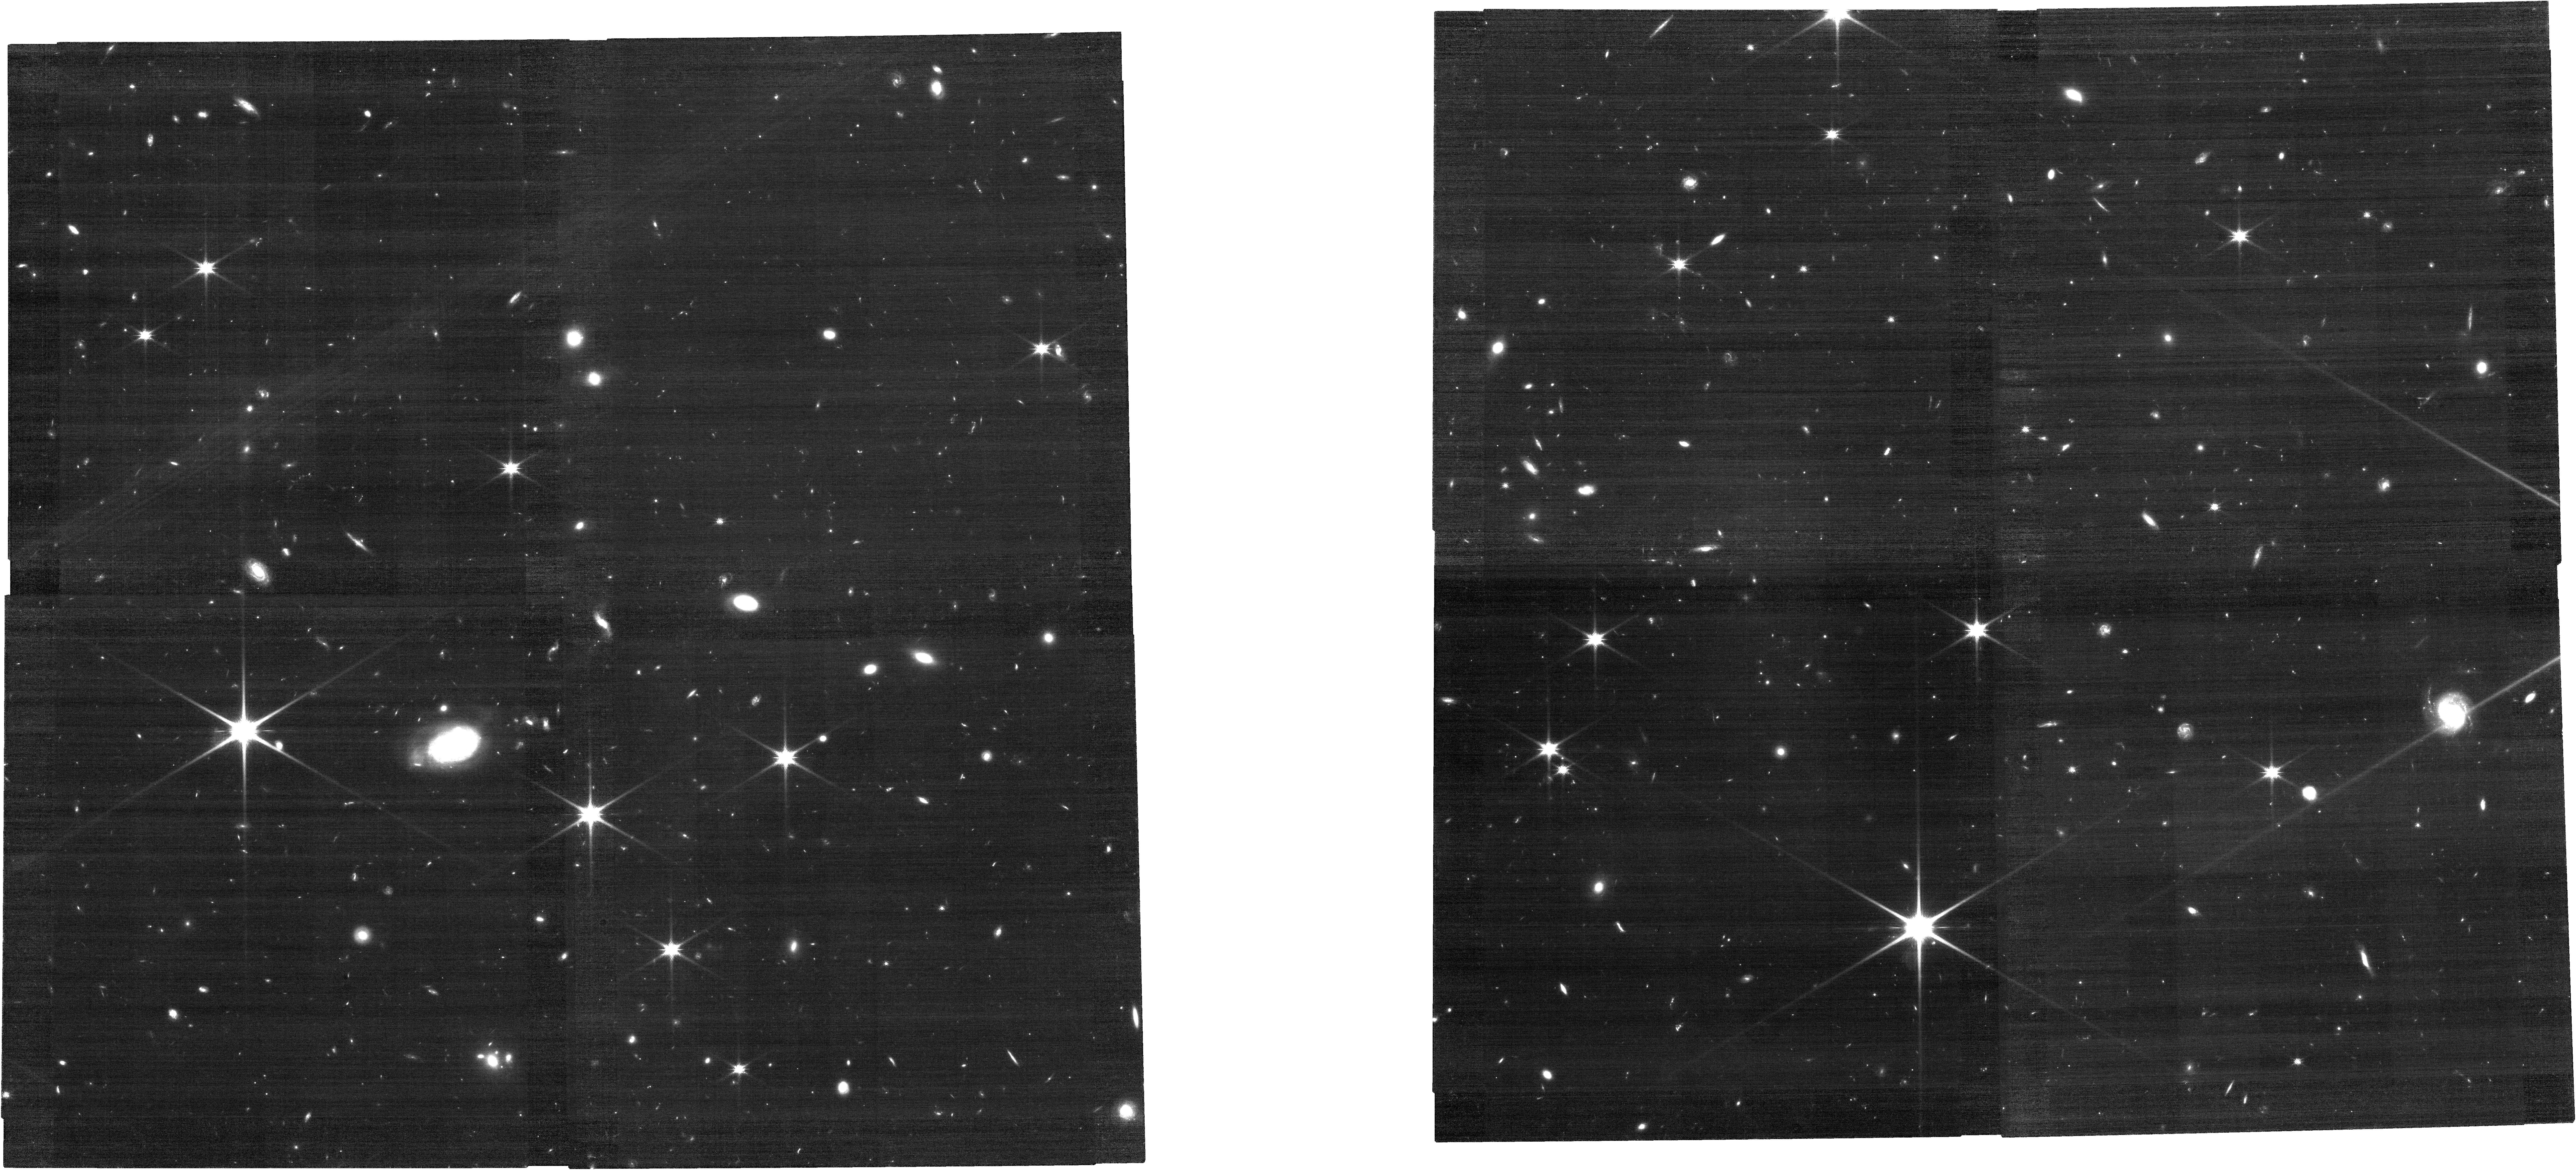
Target: HSCJ2236+0032
Instrument: NIRCAM
Filter: F115W
Exposure: 1.1 h
Observation ID: jw03859-o002_t001_nircam_clear-f115w

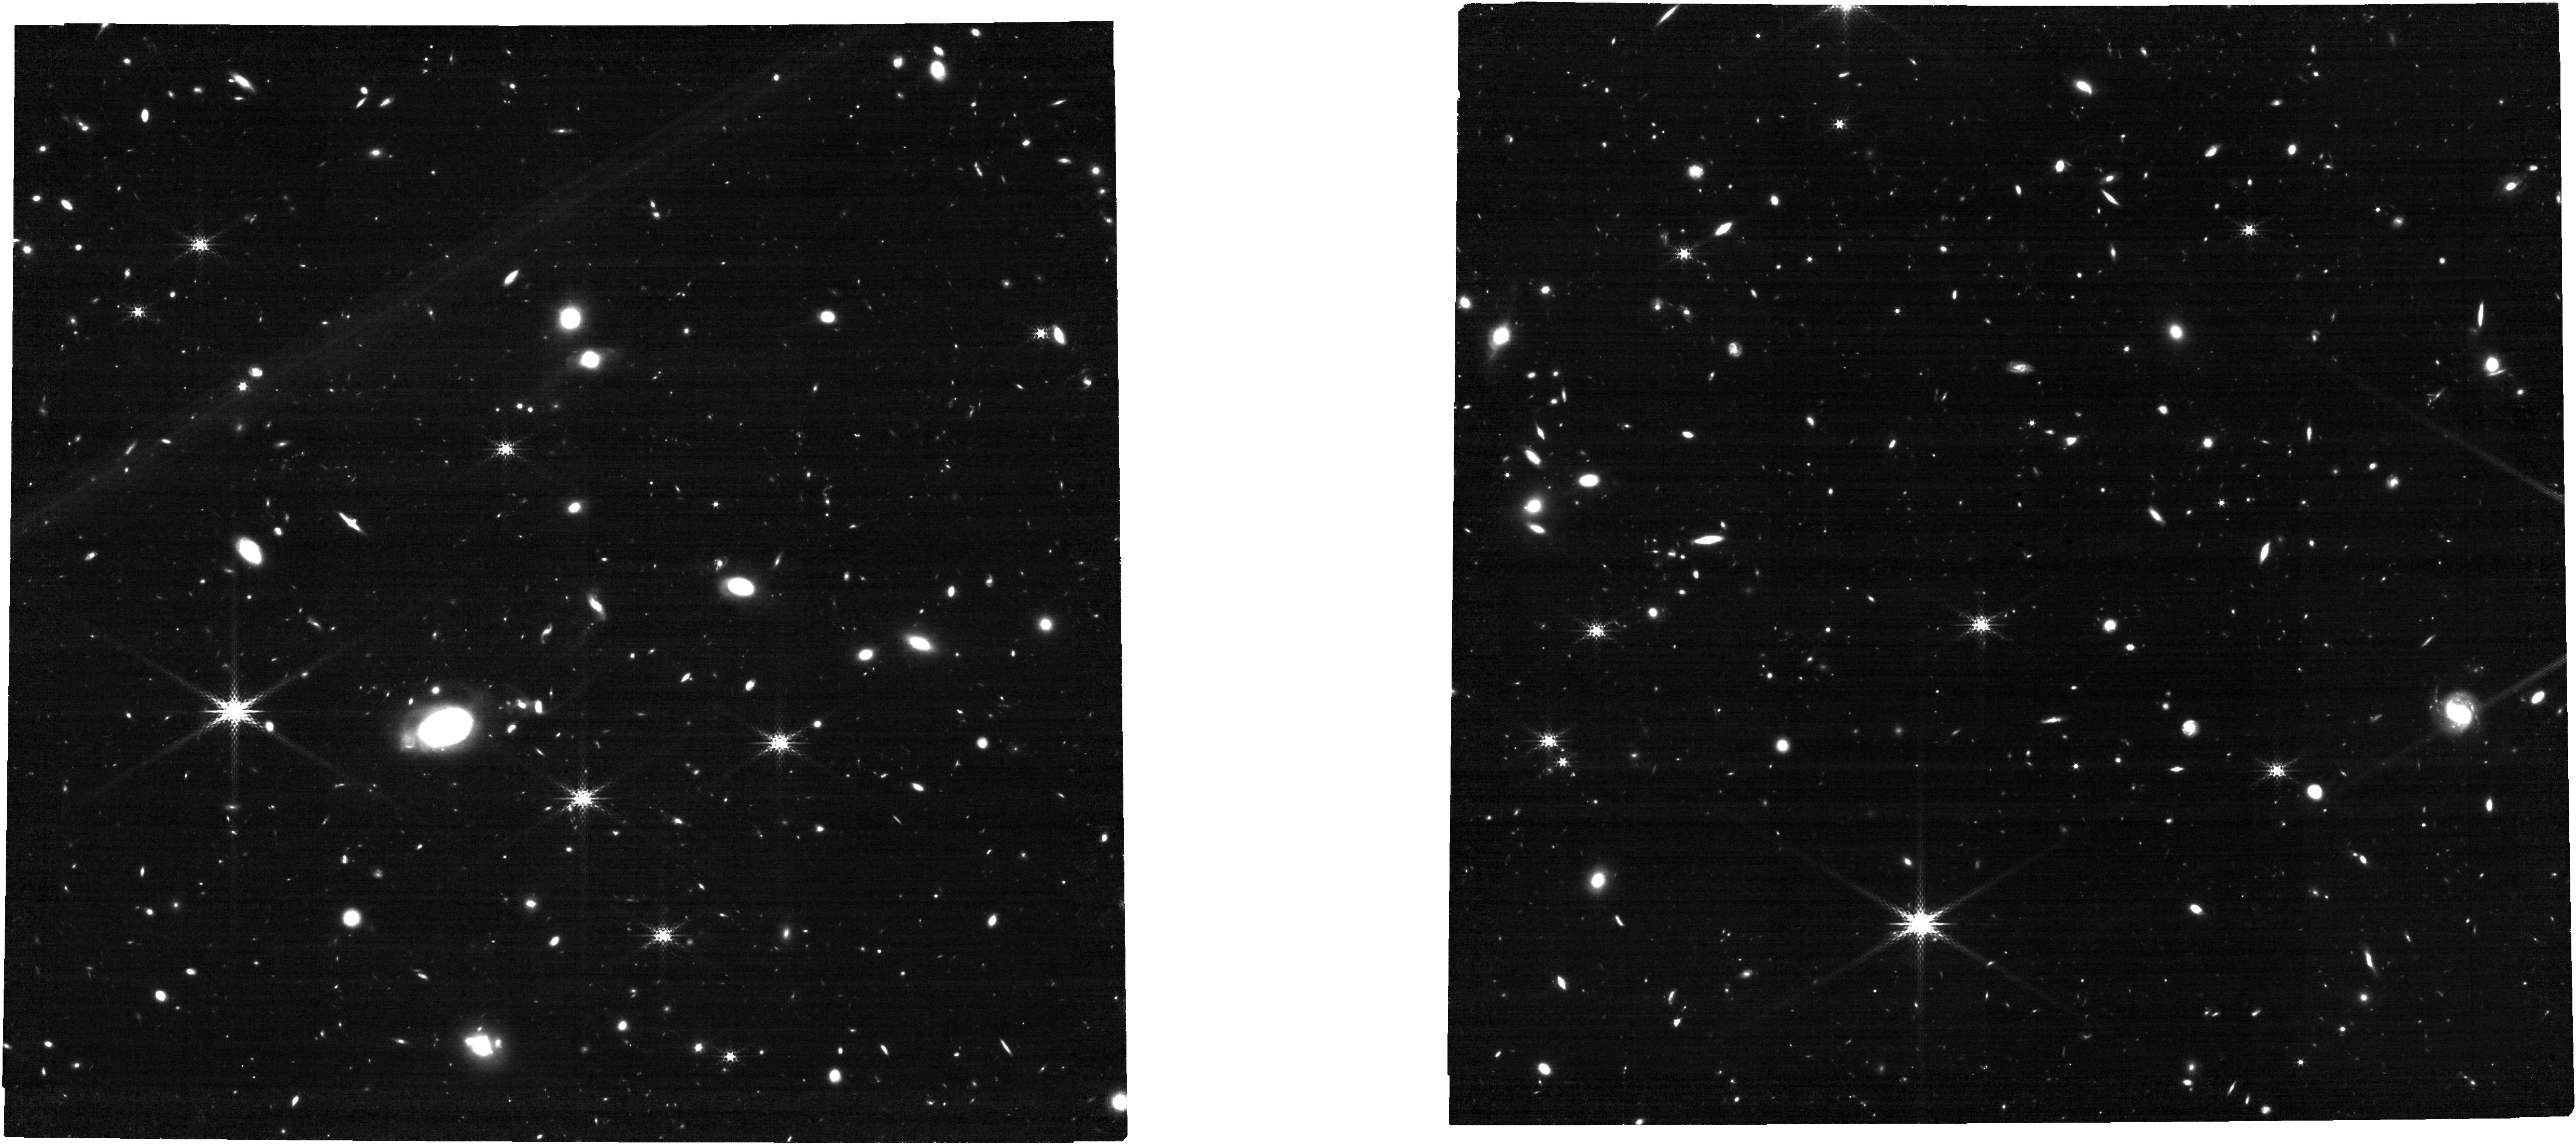
Target: HSCJ2236+0032
Instrument: NIRCAM
Filter: F300M
Exposure: 1.1 h
Observation ID: jw03859-o002_t001_nircam_clear-f300m

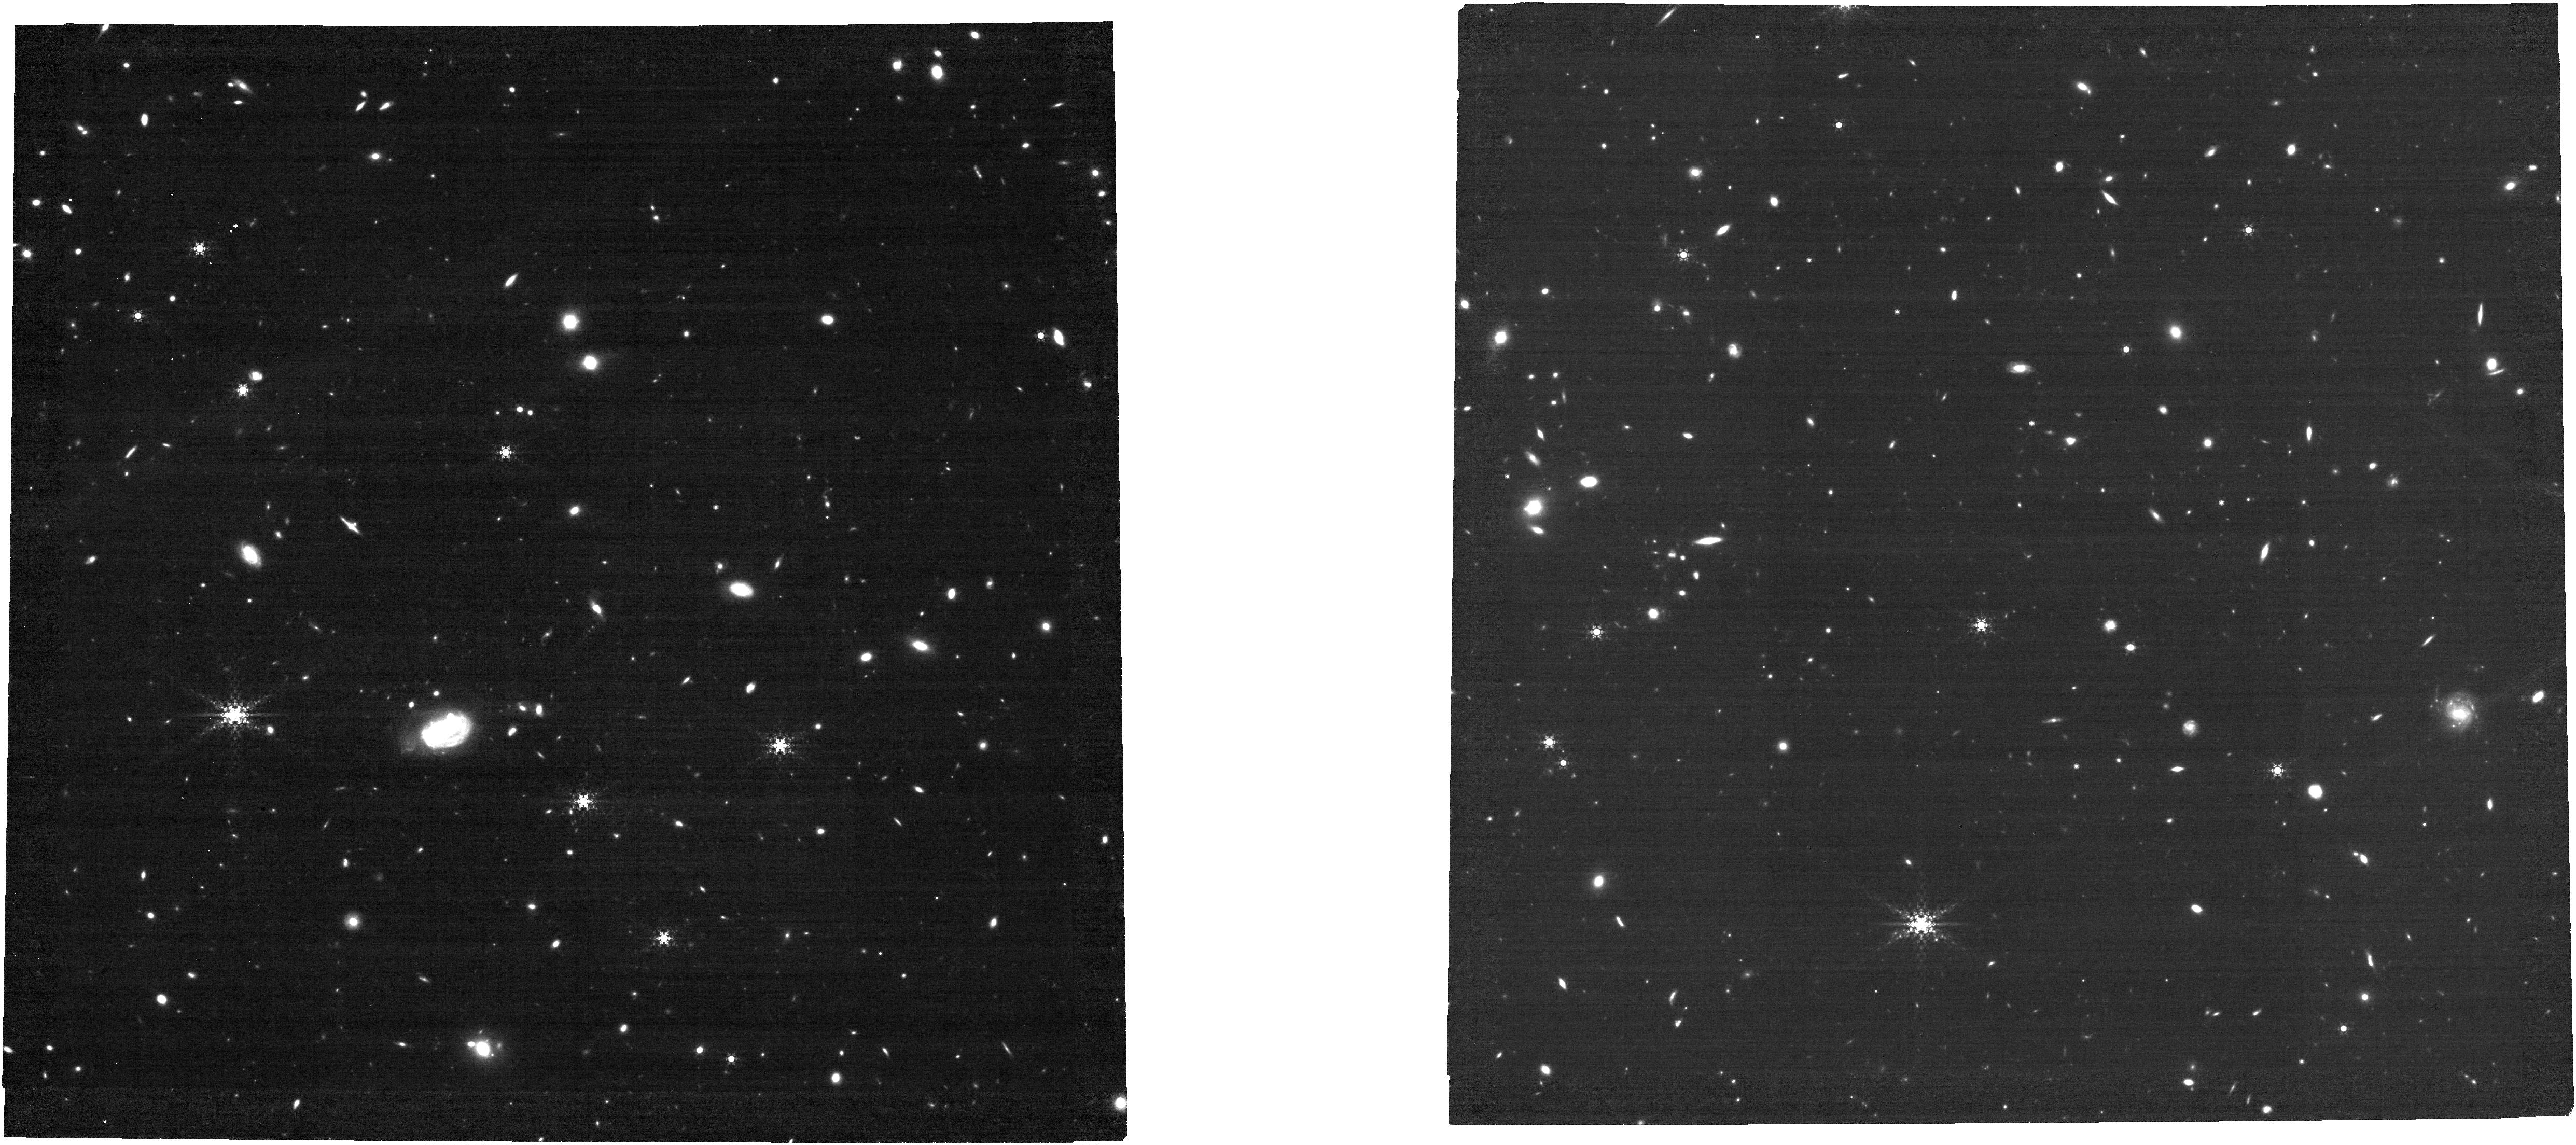
Target: HSCJ2236+0032
Instrument: NIRCAM
Filter: F480M
Exposure: 1.1 h
Observation ID: jw03859-o004_t001_nircam_clear-f480m

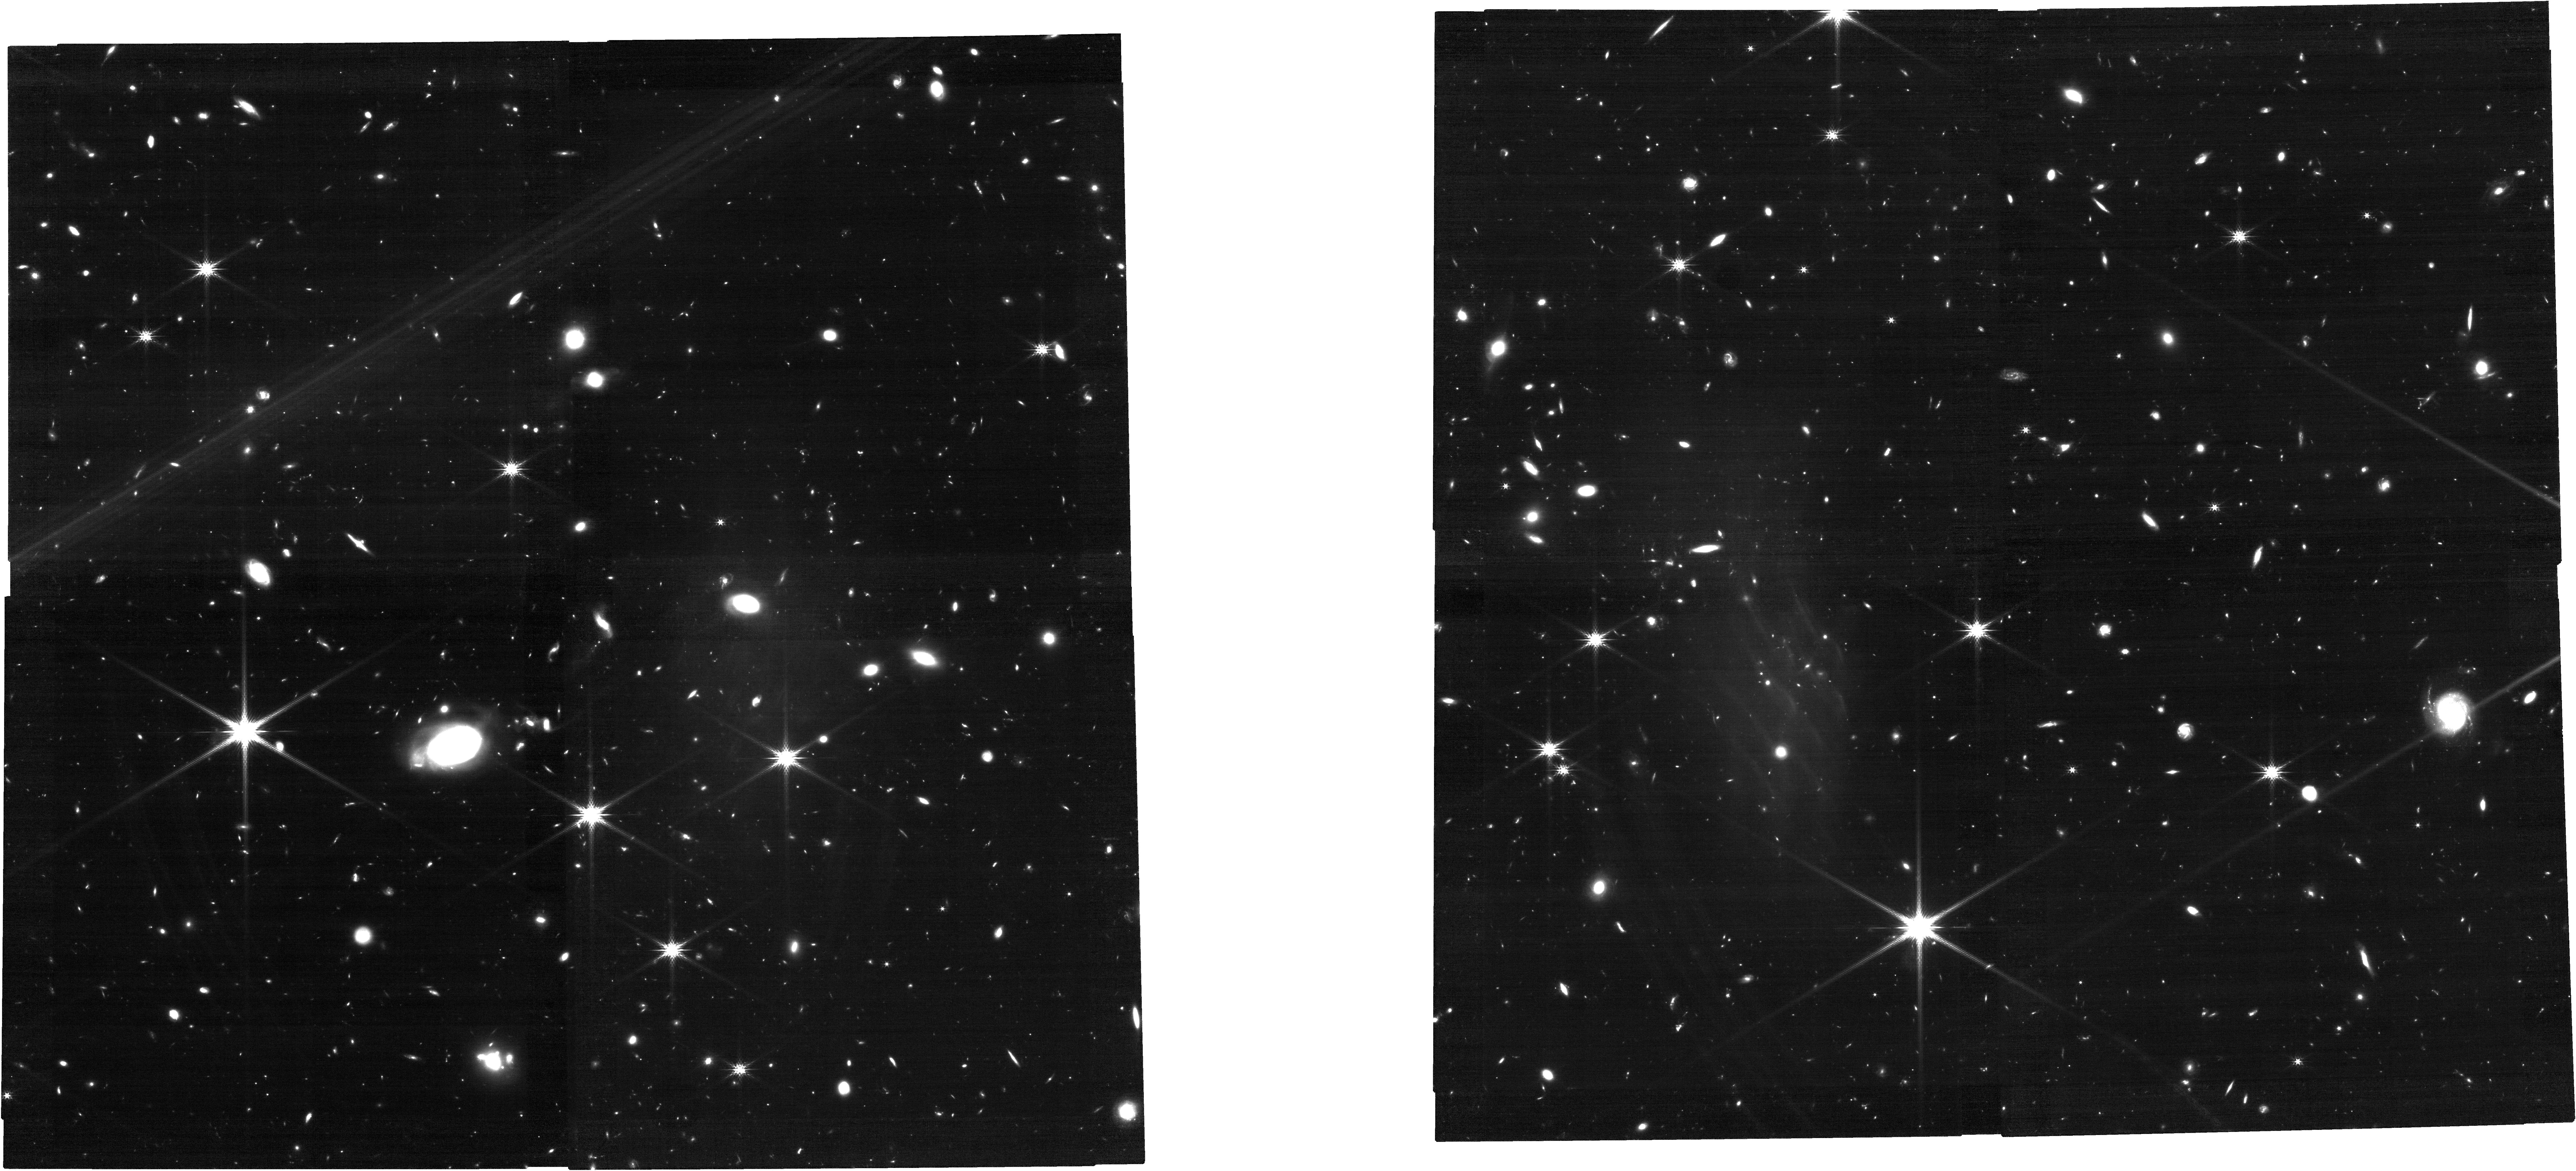
Target: HSCJ2236+0032
Instrument: NIRCAM
Filter: F200W
Exposure: 1.6 h
Observation ID: jw03859-o003_t001_nircam_clear-f200w

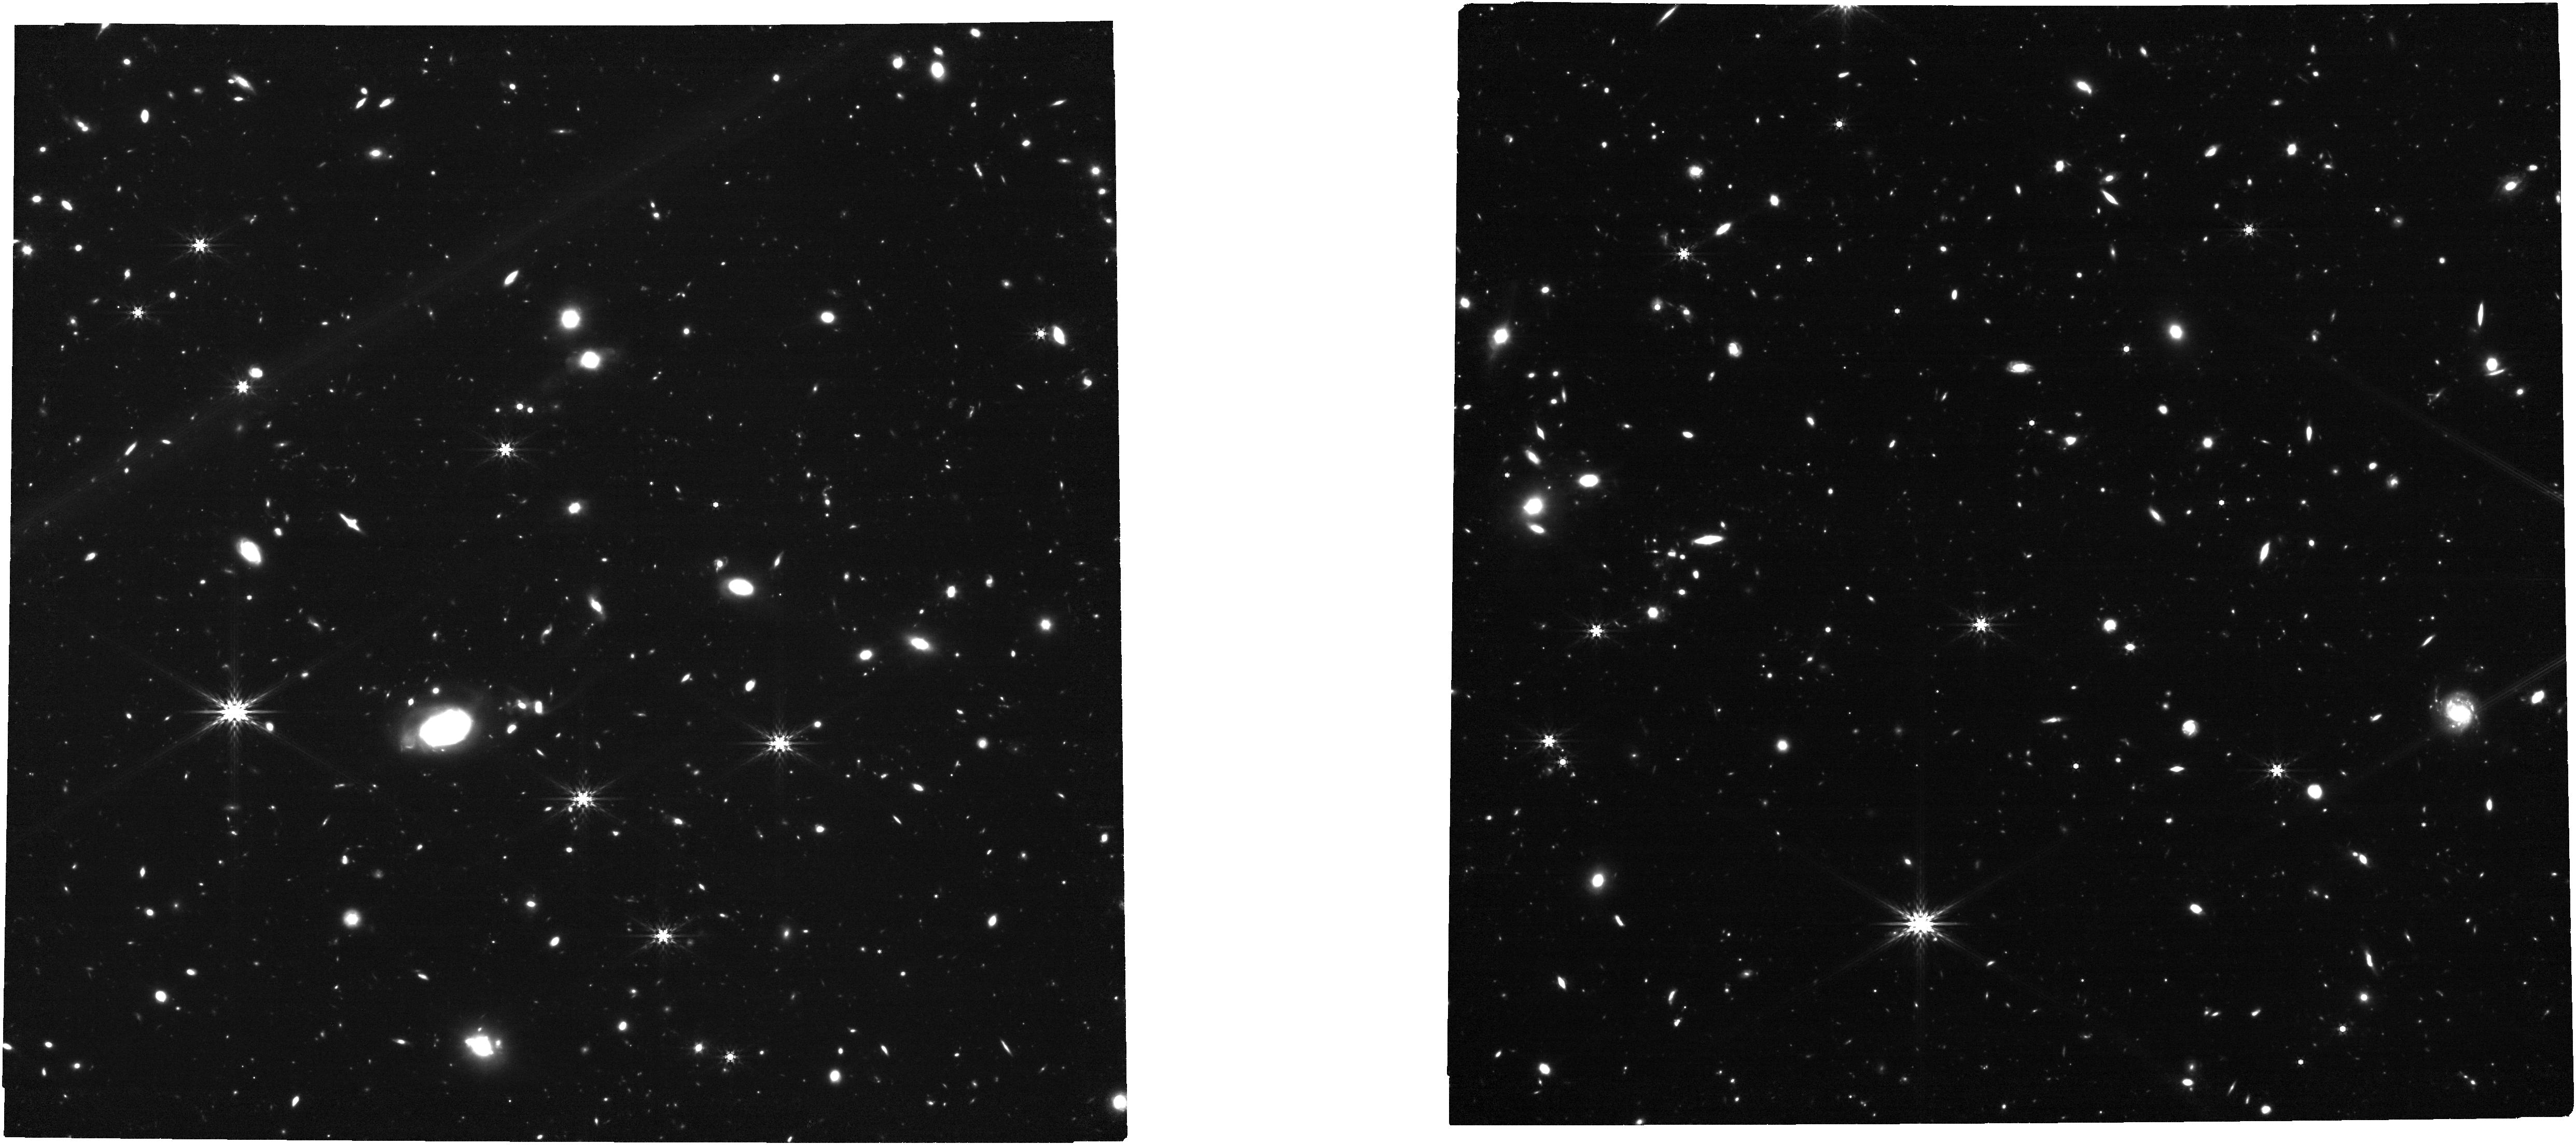
Target: HSCJ2236+0032
Instrument: NIRCAM
Filter: F444W
Exposure: 1.6 h
Observation ID: jw03859-o003_t001_nircam_clear-f444w

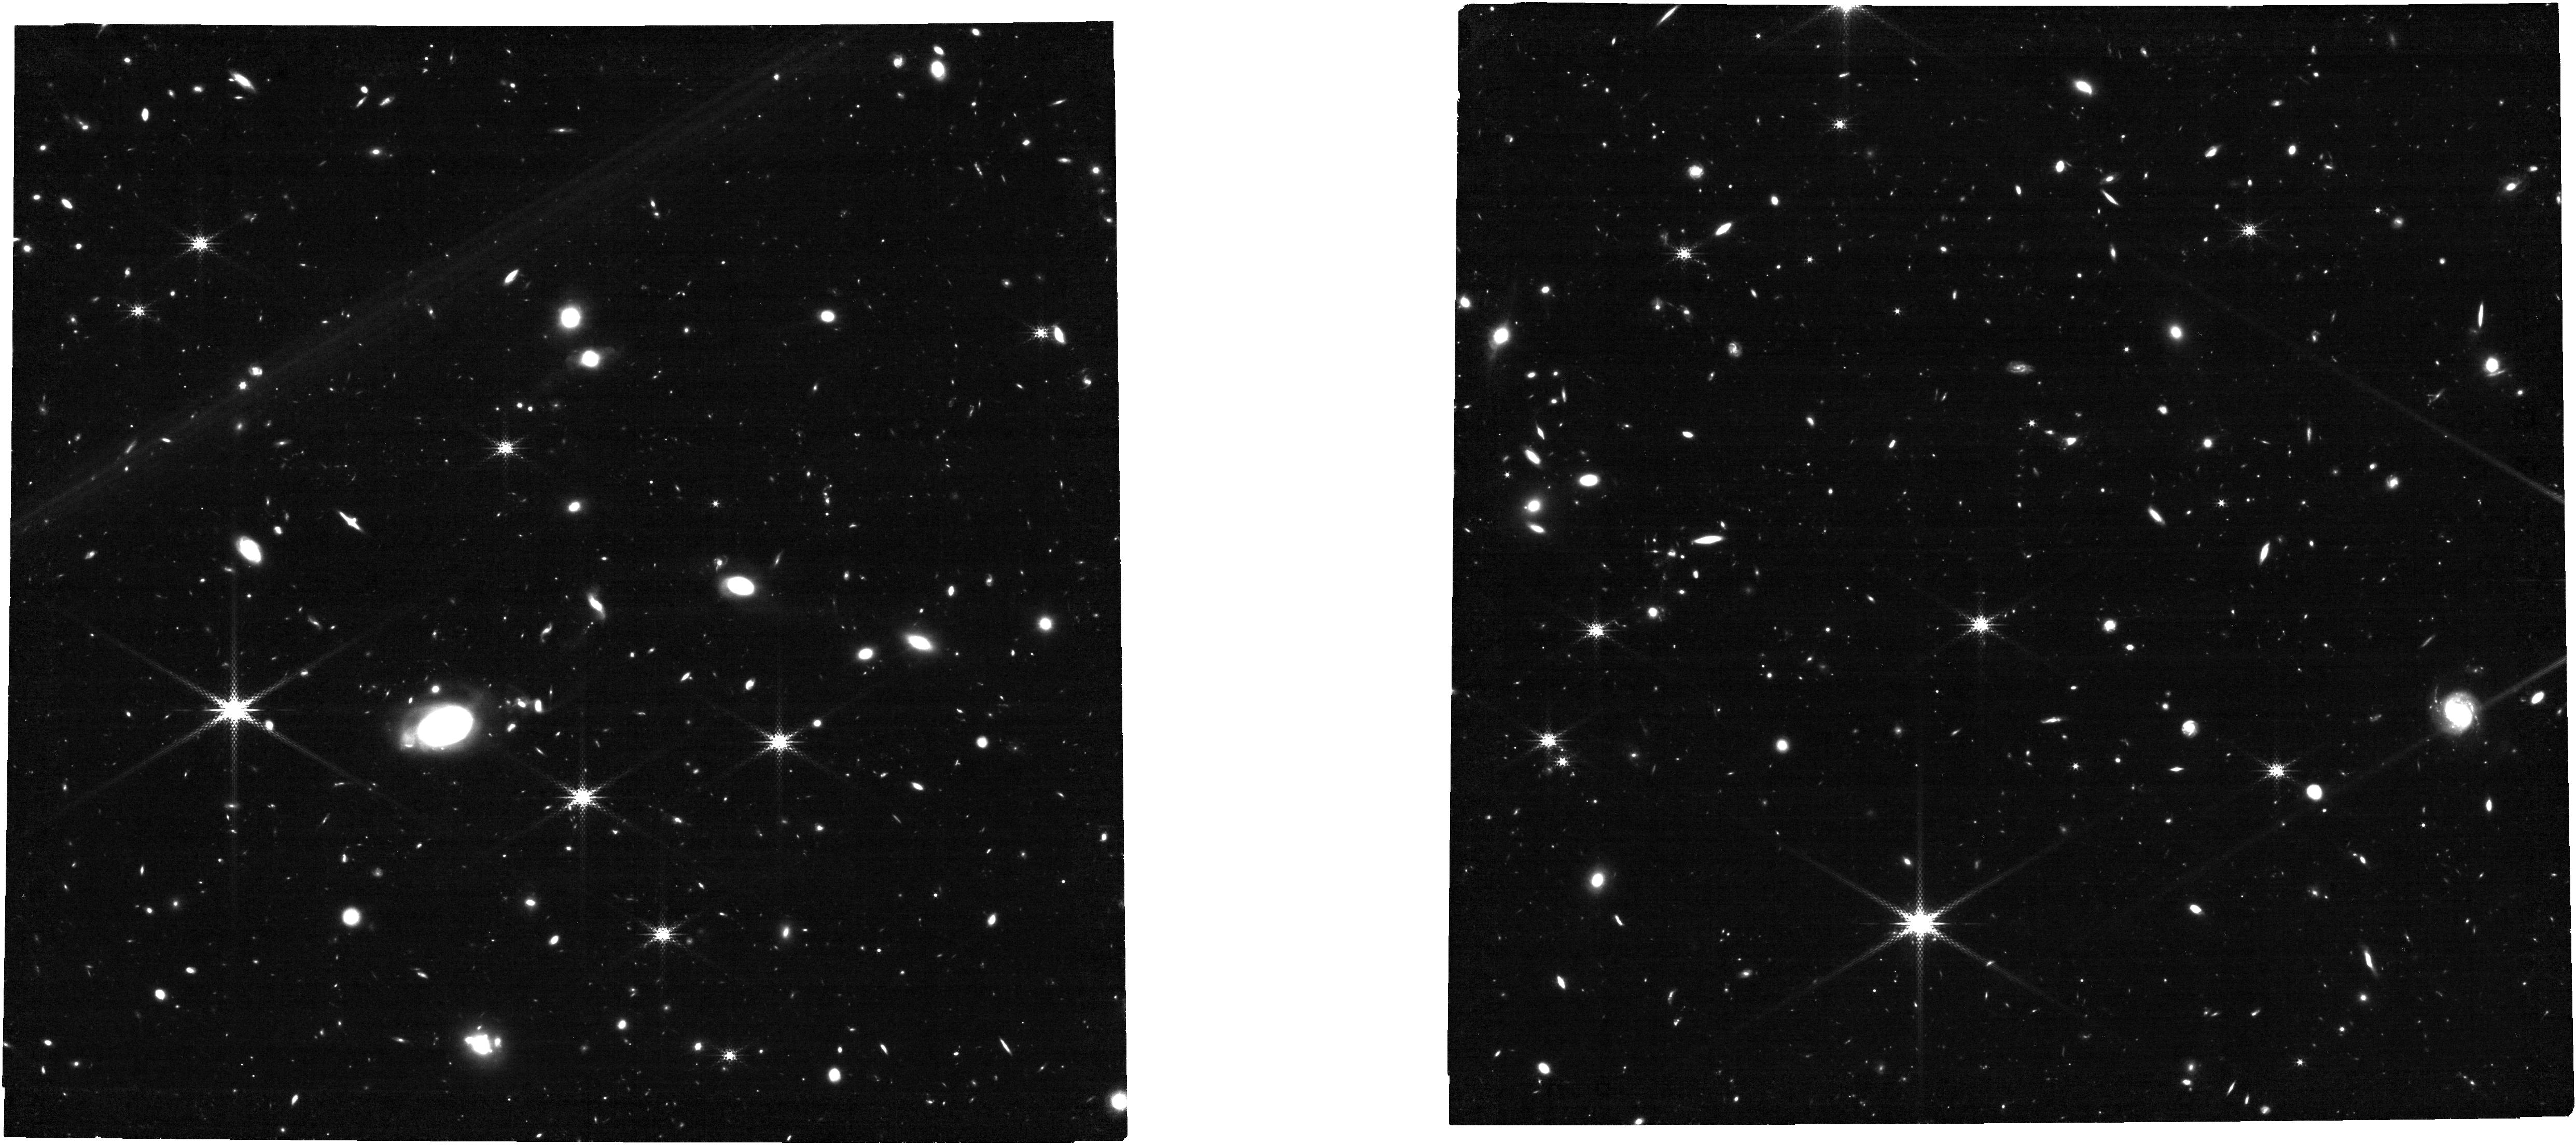
Target: HSCJ2236+0032
Instrument: NIRCAM
Filter: F250M
Exposure: 2.3 h
Observation ID: jw03859-o001_t001_nircam_clear-f250m

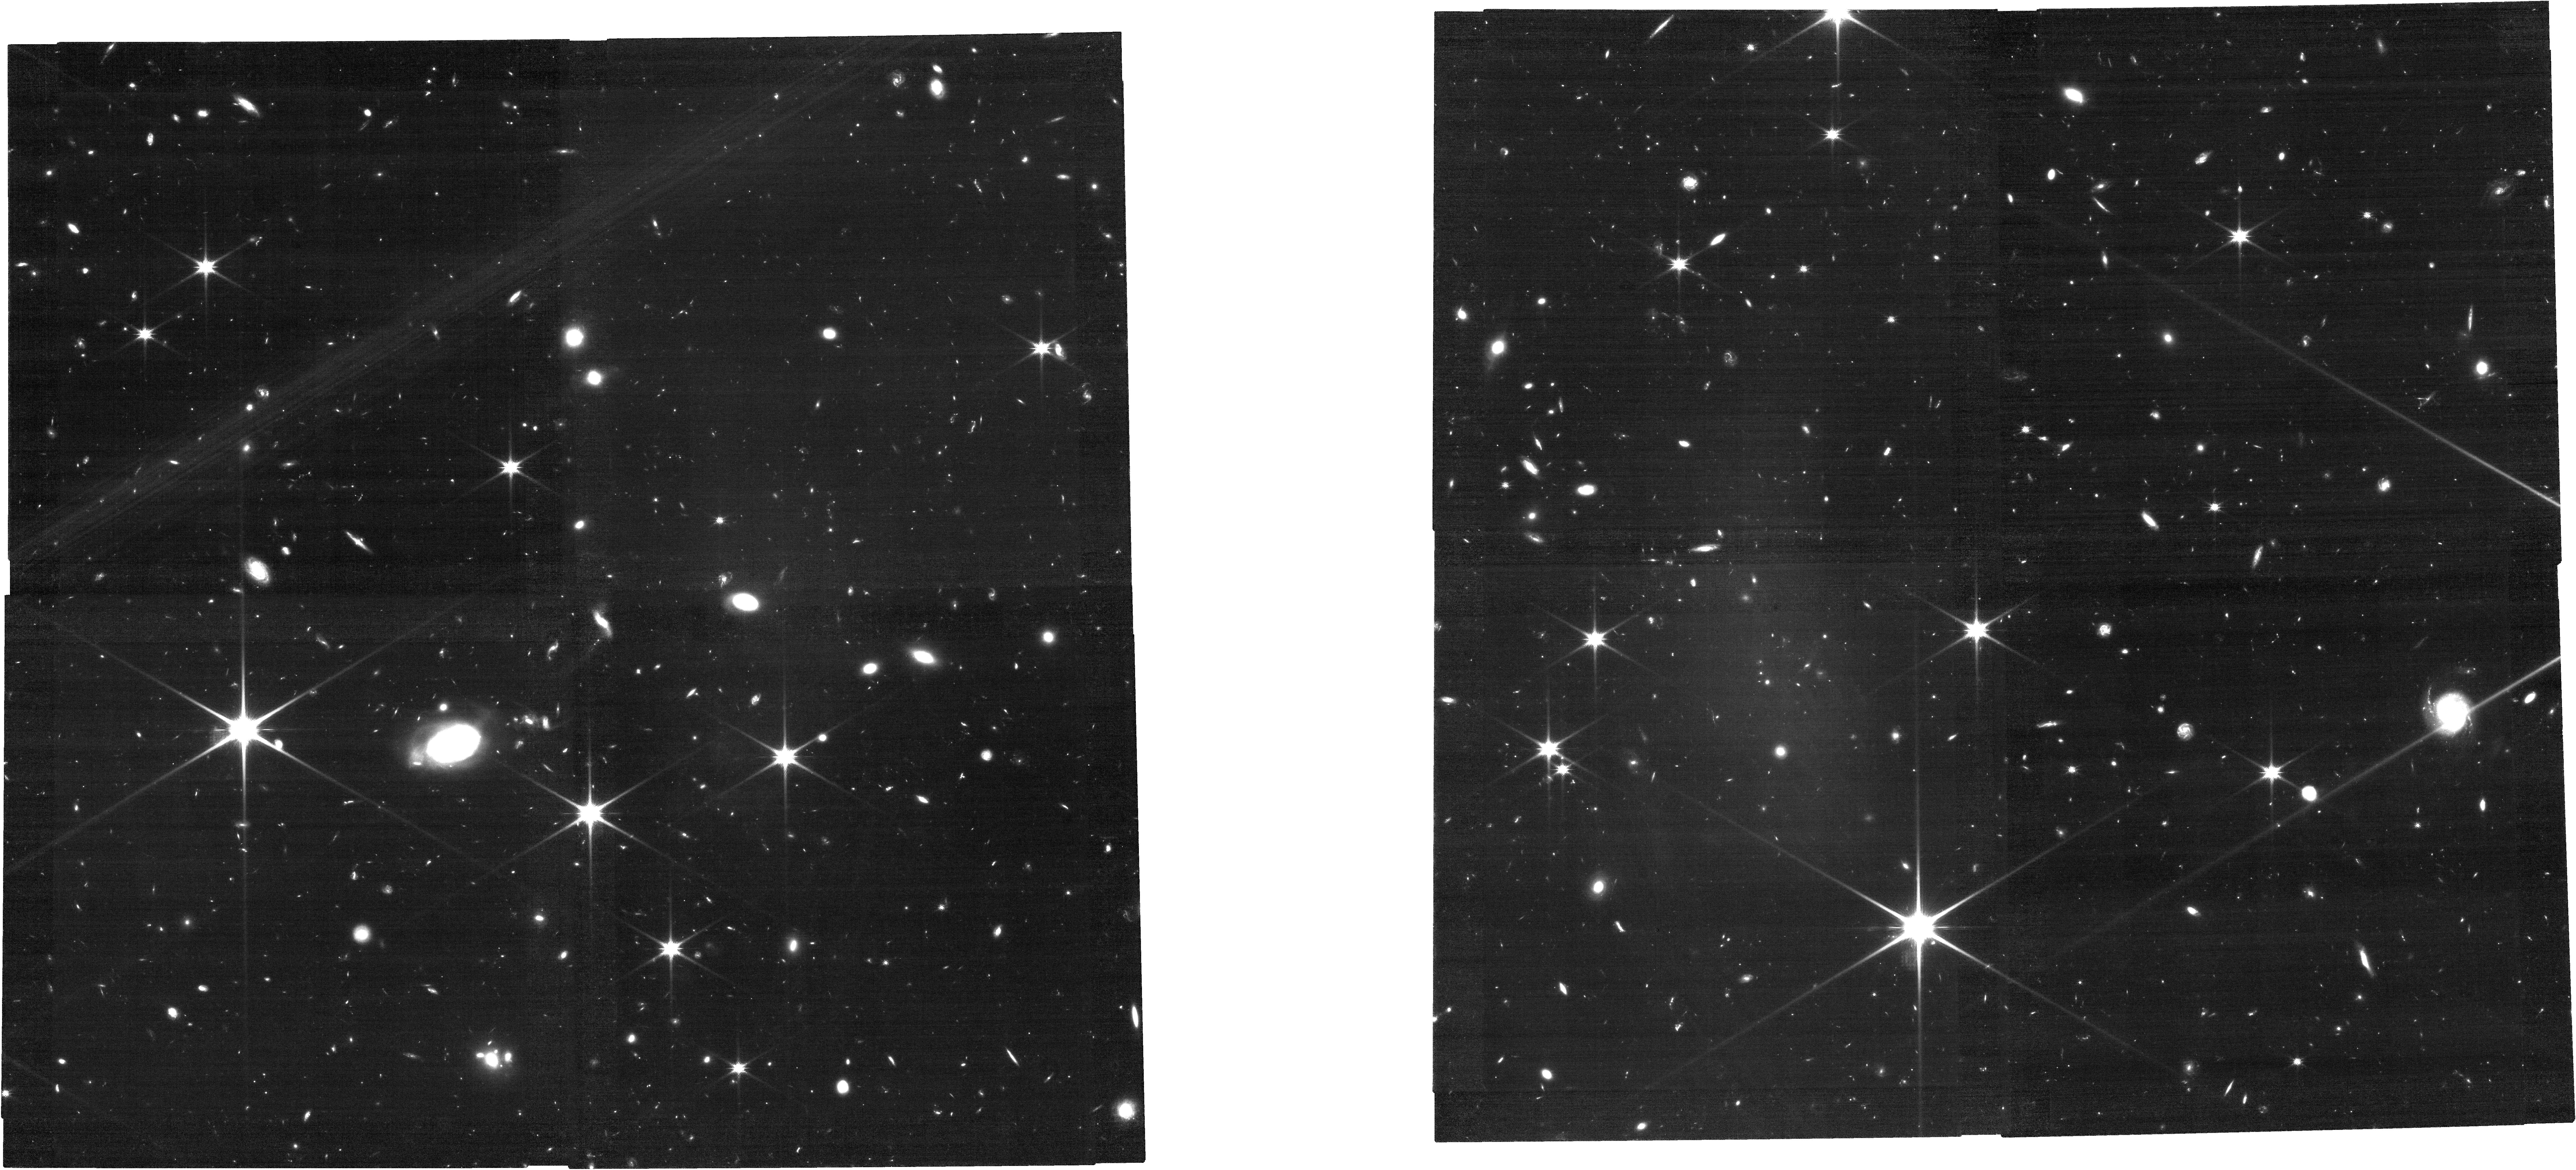
Target: HSCJ2236+0032
Instrument: NIRCAM
Filter: F115W
Exposure: 2.3 h
Observation ID: jw03859-o001_t001_nircam_clear-f115w

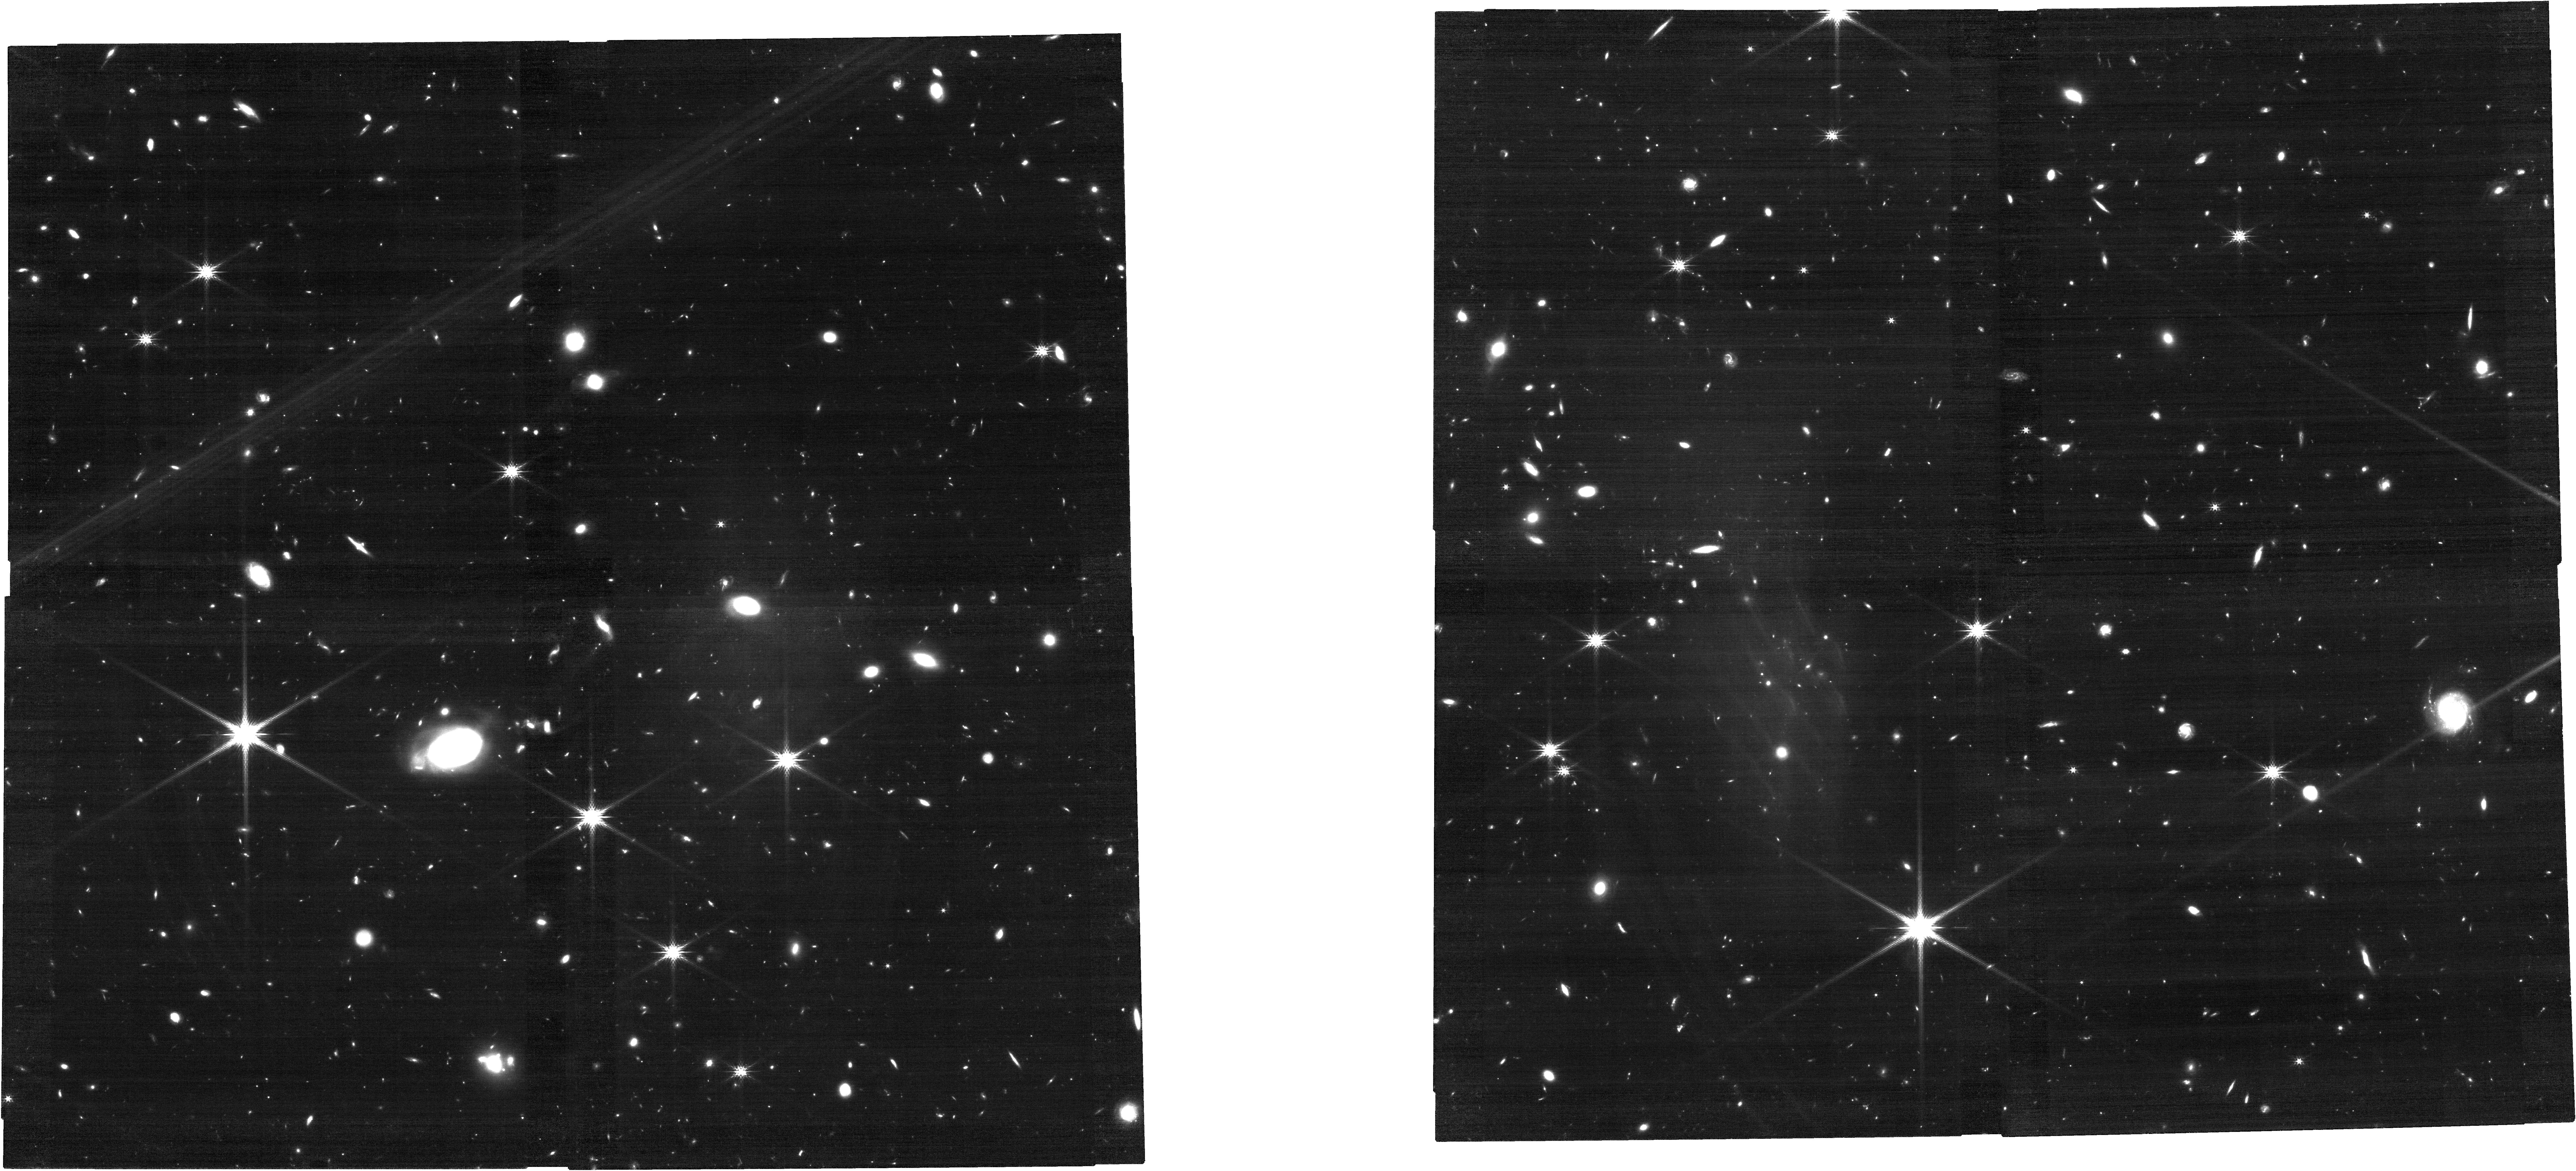
Target: HSCJ2236+0032
Instrument: NIRCAM
Filter: F200W
Exposure: 1.1 h
Observation ID: jw03859-o004_t001_nircam_clear-f200w

Full Characterization of Starlight from a z=6.4 Quasar Host Galaxy (PI: Onoue, Masafusa)

We propose NIRCam multiband observations of a z=6.4 quasar, the host starlight of which was clearly detected in a pilot study with NIRCam F150W + F356W imaging and NIRSpec rest-optical spectroscopy. An eight-filter imaging spectrum of the high-redshift quasar host galaxy will cover from 1,400 to 6,730 angstrom in the rest frame. This rich photometric information enables us to robustly constrain the stellar mass and the stellar population for the first time at z>6. The newly proposed six broad+mediumband filters are carefully selected to capture the key features of a galaxy SED such as 4000 angstrom break. A 2D image-modeling technique will be used to subtract the glaring nuclear emission of the quasar from the images. The multiband detection of the quasar host will also be used to confirm a large quasar-galaxy spatial offset detected in the F150W image. We will also map out H-alpha emitting galaxies leveraging the F480M filter in order to characterize the large-scale environment around the billion-solar-mass black hole hosted by a massive galaxy.